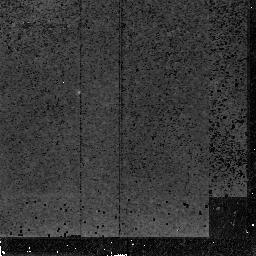
Target: MZZ11408. Instrument: NICMOS/NIC2. Filter: F165M. Exposure: 1.4 h. Observation ID: n4ls03020

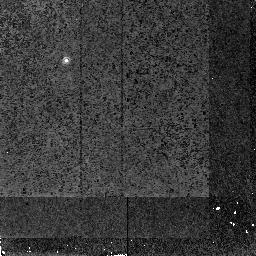
Target: MZZ1558. Instrument: NICMOS/NIC2. Filter: F165M. Exposure: 1.2 h. Observation ID: n4ls06020

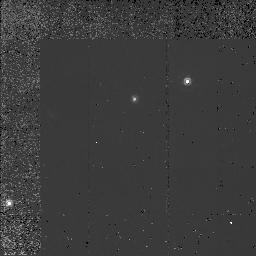
Target: MZZ9592. Instrument: NICMOS/NIC2. Filter: F160W. Exposure: 1.2 h. Observation ID: n4ls07020

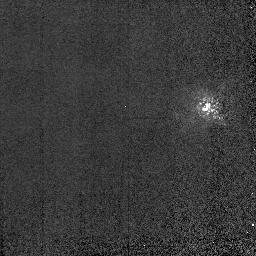
Target: GS8496701. Instrument: NICMOS/NIC2. Filter: F165M. Exposure: 2 min. Observation ID: n4ls02010

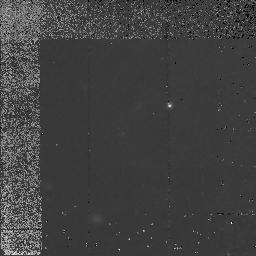
Target: MZZ9744. Instrument: NICMOS/NIC2. Filter: F160W. Exposure: 1.2 h. Observation ID: n4ls09020

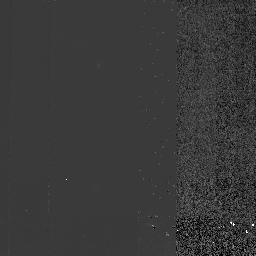
Target: MZZ4935. Instrument: NICMOS/NIC2. Filter: F165M. Exposure: 1.5 h. Observation ID: n4ls01020

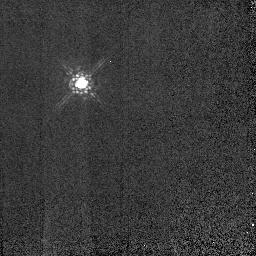
Target: GS84951182. Instrument: NICMOS/NIC2. Filter: F165M. Exposure: 2 min. Observation ID: n4lsa5010

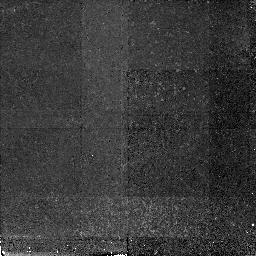
Target: MZZ11408. Instrument: NICMOS/NIC2. Filter: F165M. Exposure: 1.4 h. Observation ID: n4ls04020

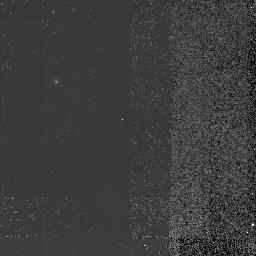
Target: MZZ1558. Instrument: NICMOS/NIC2. Filter: F165M. Exposure: 1.5 h. Observation ID: n4ls05010

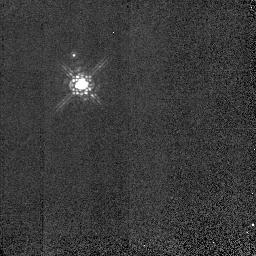
Target: GS8496701. Instrument: NICMOS/NIC2. Filter: F165M. Exposure: 2 min. Observation ID: n4ls52010

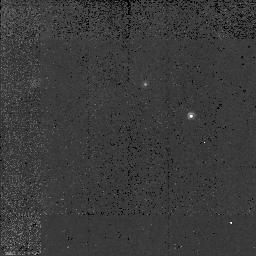
Target: MZZ9592. Instrument: NICMOS/NIC2. Filter: F160W. Exposure: 1.2 h. Observation ID: n4ls08020

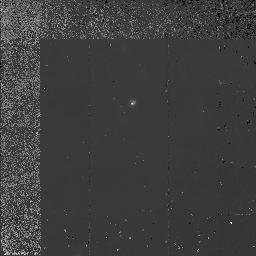
Target: MZZ9744. Instrument: NICMOS/NIC2. Filter: F160W. Exposure: 1.2 h. Observation ID: n4ls10020

The Host Galaxies of Radio-Quiet High- Redshift Quasars (PI: Heckman, Timothy M.)

The underlying causes of the rapid cosmological evolution of the quasar population are a mystery around which are woven many different strands of contemporary cosmology. Progress on this problem would have important implications for understanding the early heating of the IGM, the formation and early evolution of galaxies, and of course the quasar phenomenon itself. The time is now ripe for a major attack on this problem with the HST. First, the addition of NICMOS allows us for the first time to make a rigorous differential comparison at the same rest wavelength between the host galaxies of high-z (z ~ 2) and low-z quasars. We have also carefully selected a sample of high-z radio-quiet quasars that have the same absolute magnitudes as the low-z quasar sample imaged with HST by Bahcall and collaborators. We will therefore be comparing apples to apples. More generally, our deep NICMOS images will be able to detect host galaxies having sizes and (rest-frame) optical luminosities of typical present-day (L_*) galaxies. Second, the recent discovery of a field population of high-z star-forming galaxies gives us an important benchmark to which we can compare the properties of high-z quasar hosts. NICMOS images of our sample of quasars will allow us to detect host galaxies having the sizes and luminosities of these high-z field galaxies. Our team has a combination of experience in the use of HST to study quasar hosts and a deep involvement in the characterization of NICMOS.